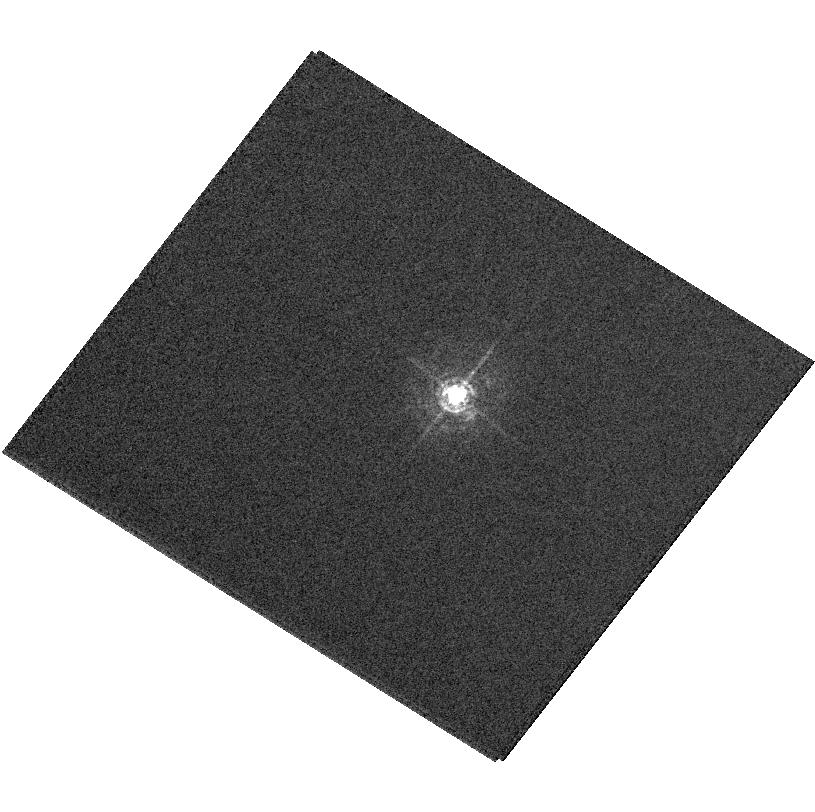
Target: HD162215
Instrument: ACS/HRC
Filter: F344N
Exposure: 8 min
Observation ID: hst_11004_02_acs_hrc_f344n_j9sg02

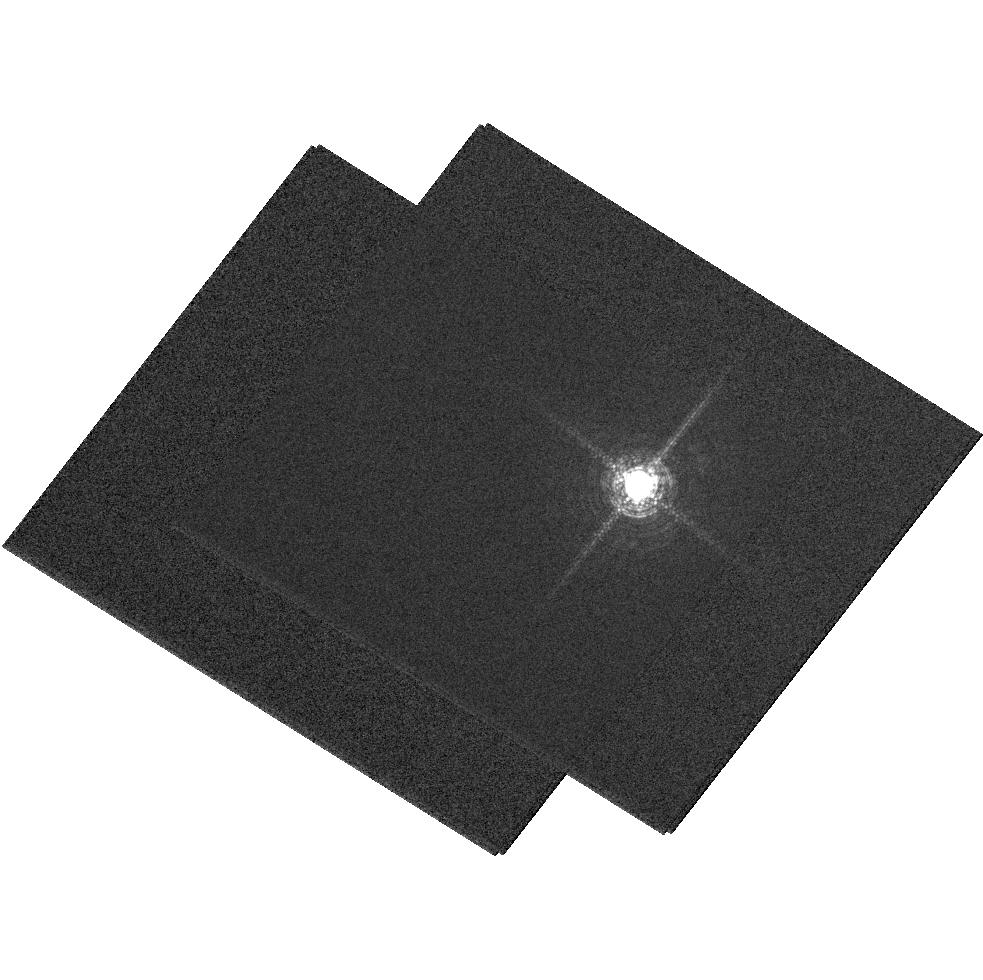
Target: V-RS-OPH
Instrument: ACS/HRC
Filter: F658N
Exposure: 1 min
Observation ID: hst_11004_a2_acs_hrc_f658n_j9sga2

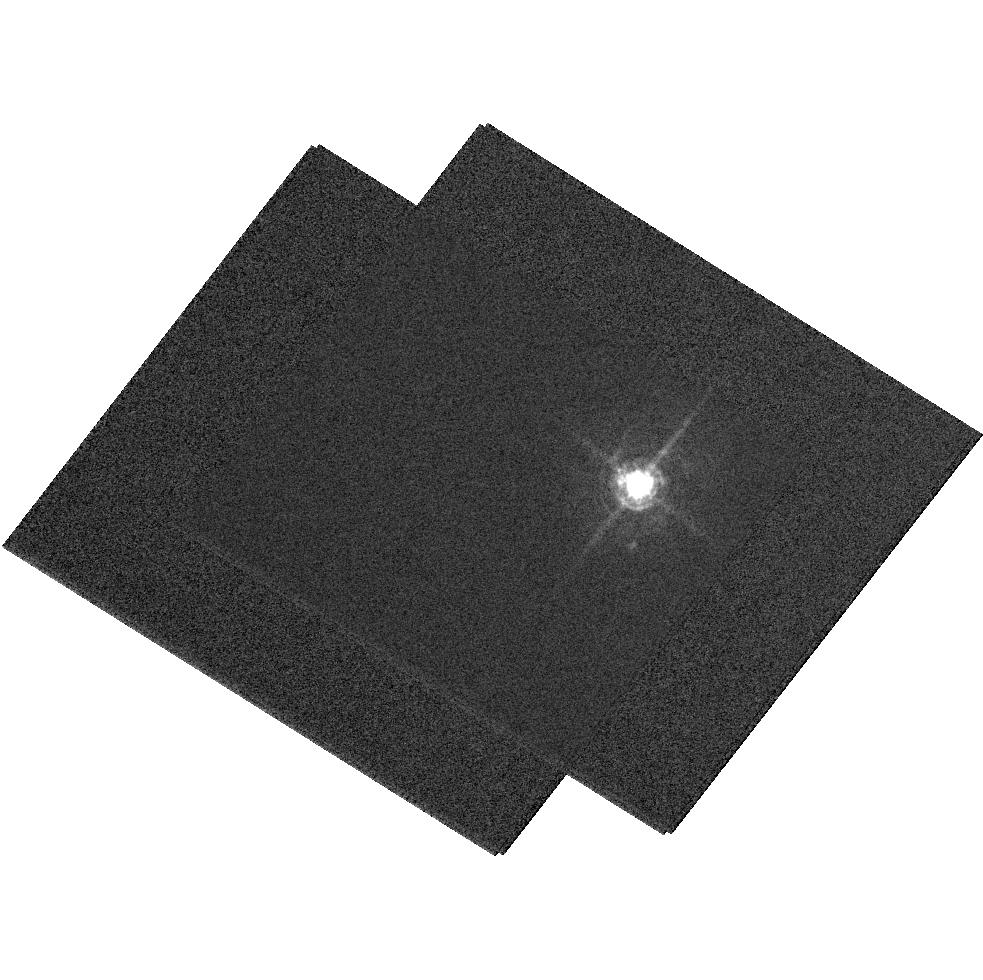
Target: V-RS-OPH
Instrument: ACS/HRC
Filter: F502N
Exposure: 6 min
Observation ID: hst_11004_a2_acs_hrc_f502n_j9sga2

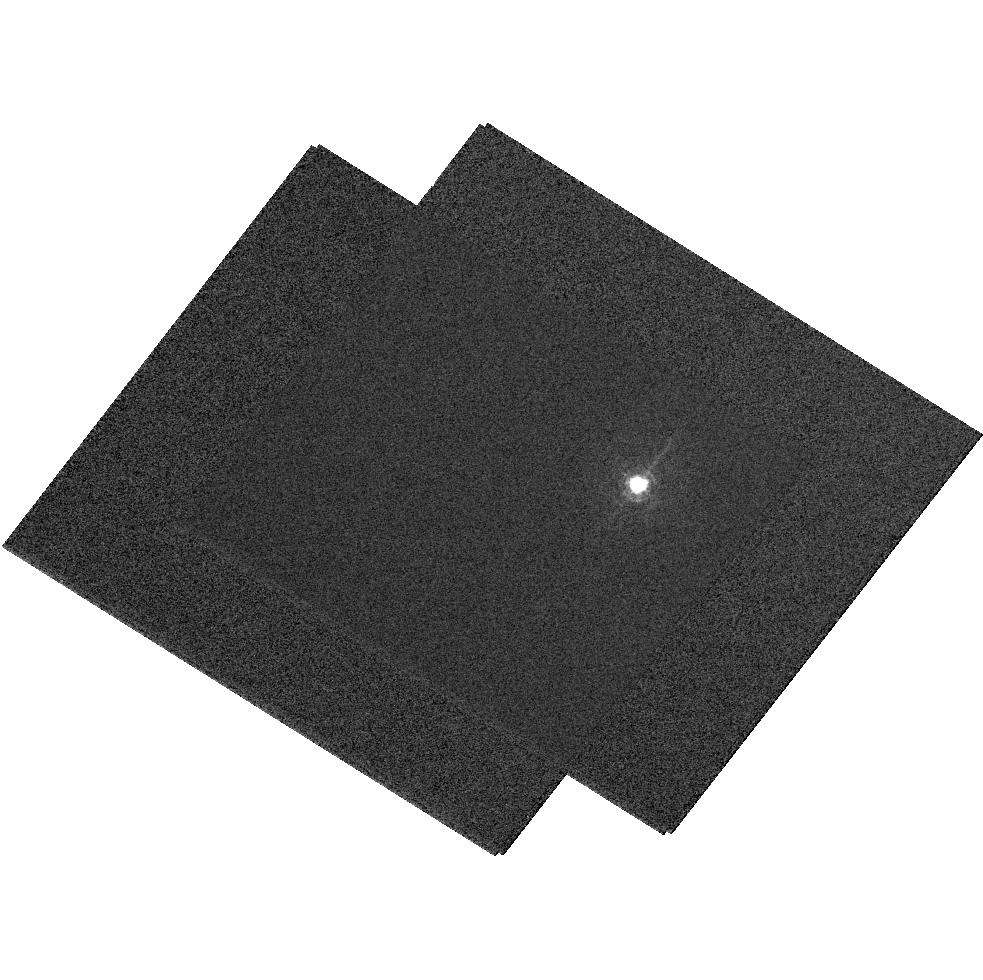
Target: V-RS-OPH
Instrument: ACS/HRC
Filter: F344N
Exposure: 8 min
Observation ID: hst_11004_a2_acs_hrc_f344n_j9sga2

The 2006 outburst of RS Oph - A rapidly evolving SNR analogue with jets (PI: Bode, Michael F.)

We propose to use HST DD time to perform high resolution optical imaging of the 2006 outburst of the Recurrent Nova RS Ophiuchi, which underwent its last recorded outburst in 1985. In this system, high velocity ejecta impact a red giant wind setting up shock systems analogous to a SNR, but evolving on months timescales. HST observations will complement our multi-frequency observing campaign, in particular our unrivalled coverage of this event with VLBI. In the radio, we have resolved on AU scales the expanding shock front responsible for the X-ray emission seen in the data from 4 satellites. We have also detected jets on 0.1 arcsec scales. HST ACS HRC imaging will be uniquely valuable in disentangling different emission components and deriving physical conditions.